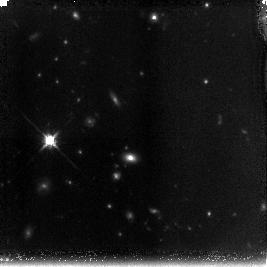
Target: 1416.7.15B
Instrument: NICMOS/NIC3
Filter: F160W
Exposure: 1.4 h
Observation ID: n9py02010

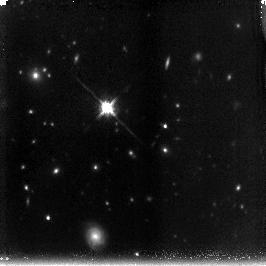
Target: 1113.77
Instrument: NICMOS/NIC3
Filter: F160W
Exposure: 1.4 h
Observation ID: n9py10010

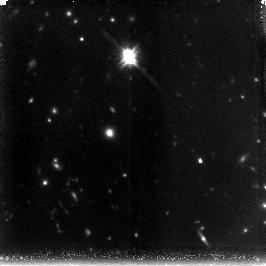
Target: 1315.5.16D
Instrument: NICMOS/NIC3
Filter: F160W
Exposure: 1.4 h
Observation ID: n9py07010

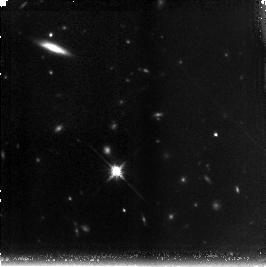
Target: 1416.7.15A
Instrument: NICMOS/NIC3
Filter: F160W
Exposure: 1.4 h
Observation ID: n9py01010

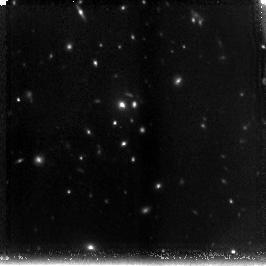
Target: 1315.5.16A
Instrument: NICMOS/NIC3
Filter: F160W
Exposure: 1.4 h
Observation ID: n9py04010

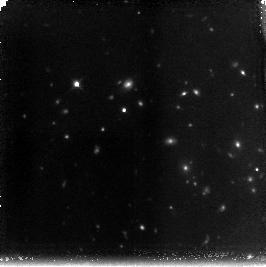
Target: 1315.12
Instrument: NICMOS/NIC3
Filter: F160W
Exposure: 1.4 h
Observation ID: n9py08010

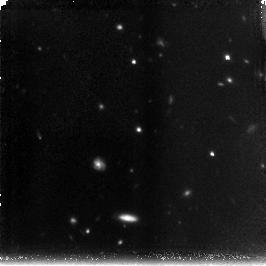
Target: 1416.7.15D
Instrument: NICMOS/NIC3
Filter: F160W
Exposure: 1.4 h
Observation ID: n9py03010

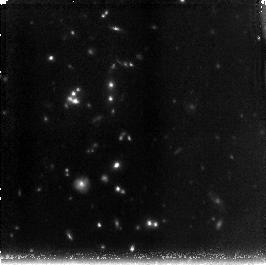
Target: 1012.28A
Instrument: NICMOS/NIC3
Filter: F160W
Exposure: 1.4 h
Observation ID: n9py09010

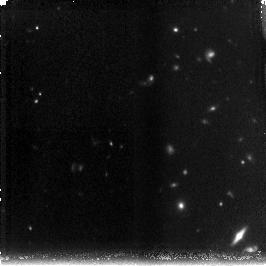
Target: 1315.5.16C
Instrument: NICMOS/NIC3
Filter: F160W
Exposure: 1.4 h
Observation ID: n9py06010

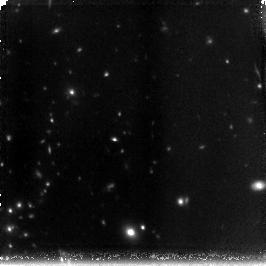
Target: 1315.5.16B
Instrument: NICMOS/NIC3
Filter: F160W
Exposure: 1.4 h
Observation ID: n9py05010

The Red Sequence at 1.3 < z < 1.4 in Galaxy Clusters (PI: Stanford, Spencer Adam)

We propose to obtain NIC3/F160W imaging of three new IRAC-selected galaxy clusters at 1.3 < z < 1.5. In combination with deep ACS/F850LP images being obtained in Cycle 14, the resulting precision photometry in a rest ~U - R color will allow us to construct color-magnitude diagrams which can be used to measure the slope and scatter in the red sequence galaxies, thereby constraining the history of star formation in the early-type galaxies. The number of morphologically-selected early-type galaxies more luminous than L* will allow us to test the predictions of the hierarchical merging scenario for galaxy formation in clusters at the highest available redshifts in galaxy clusters.